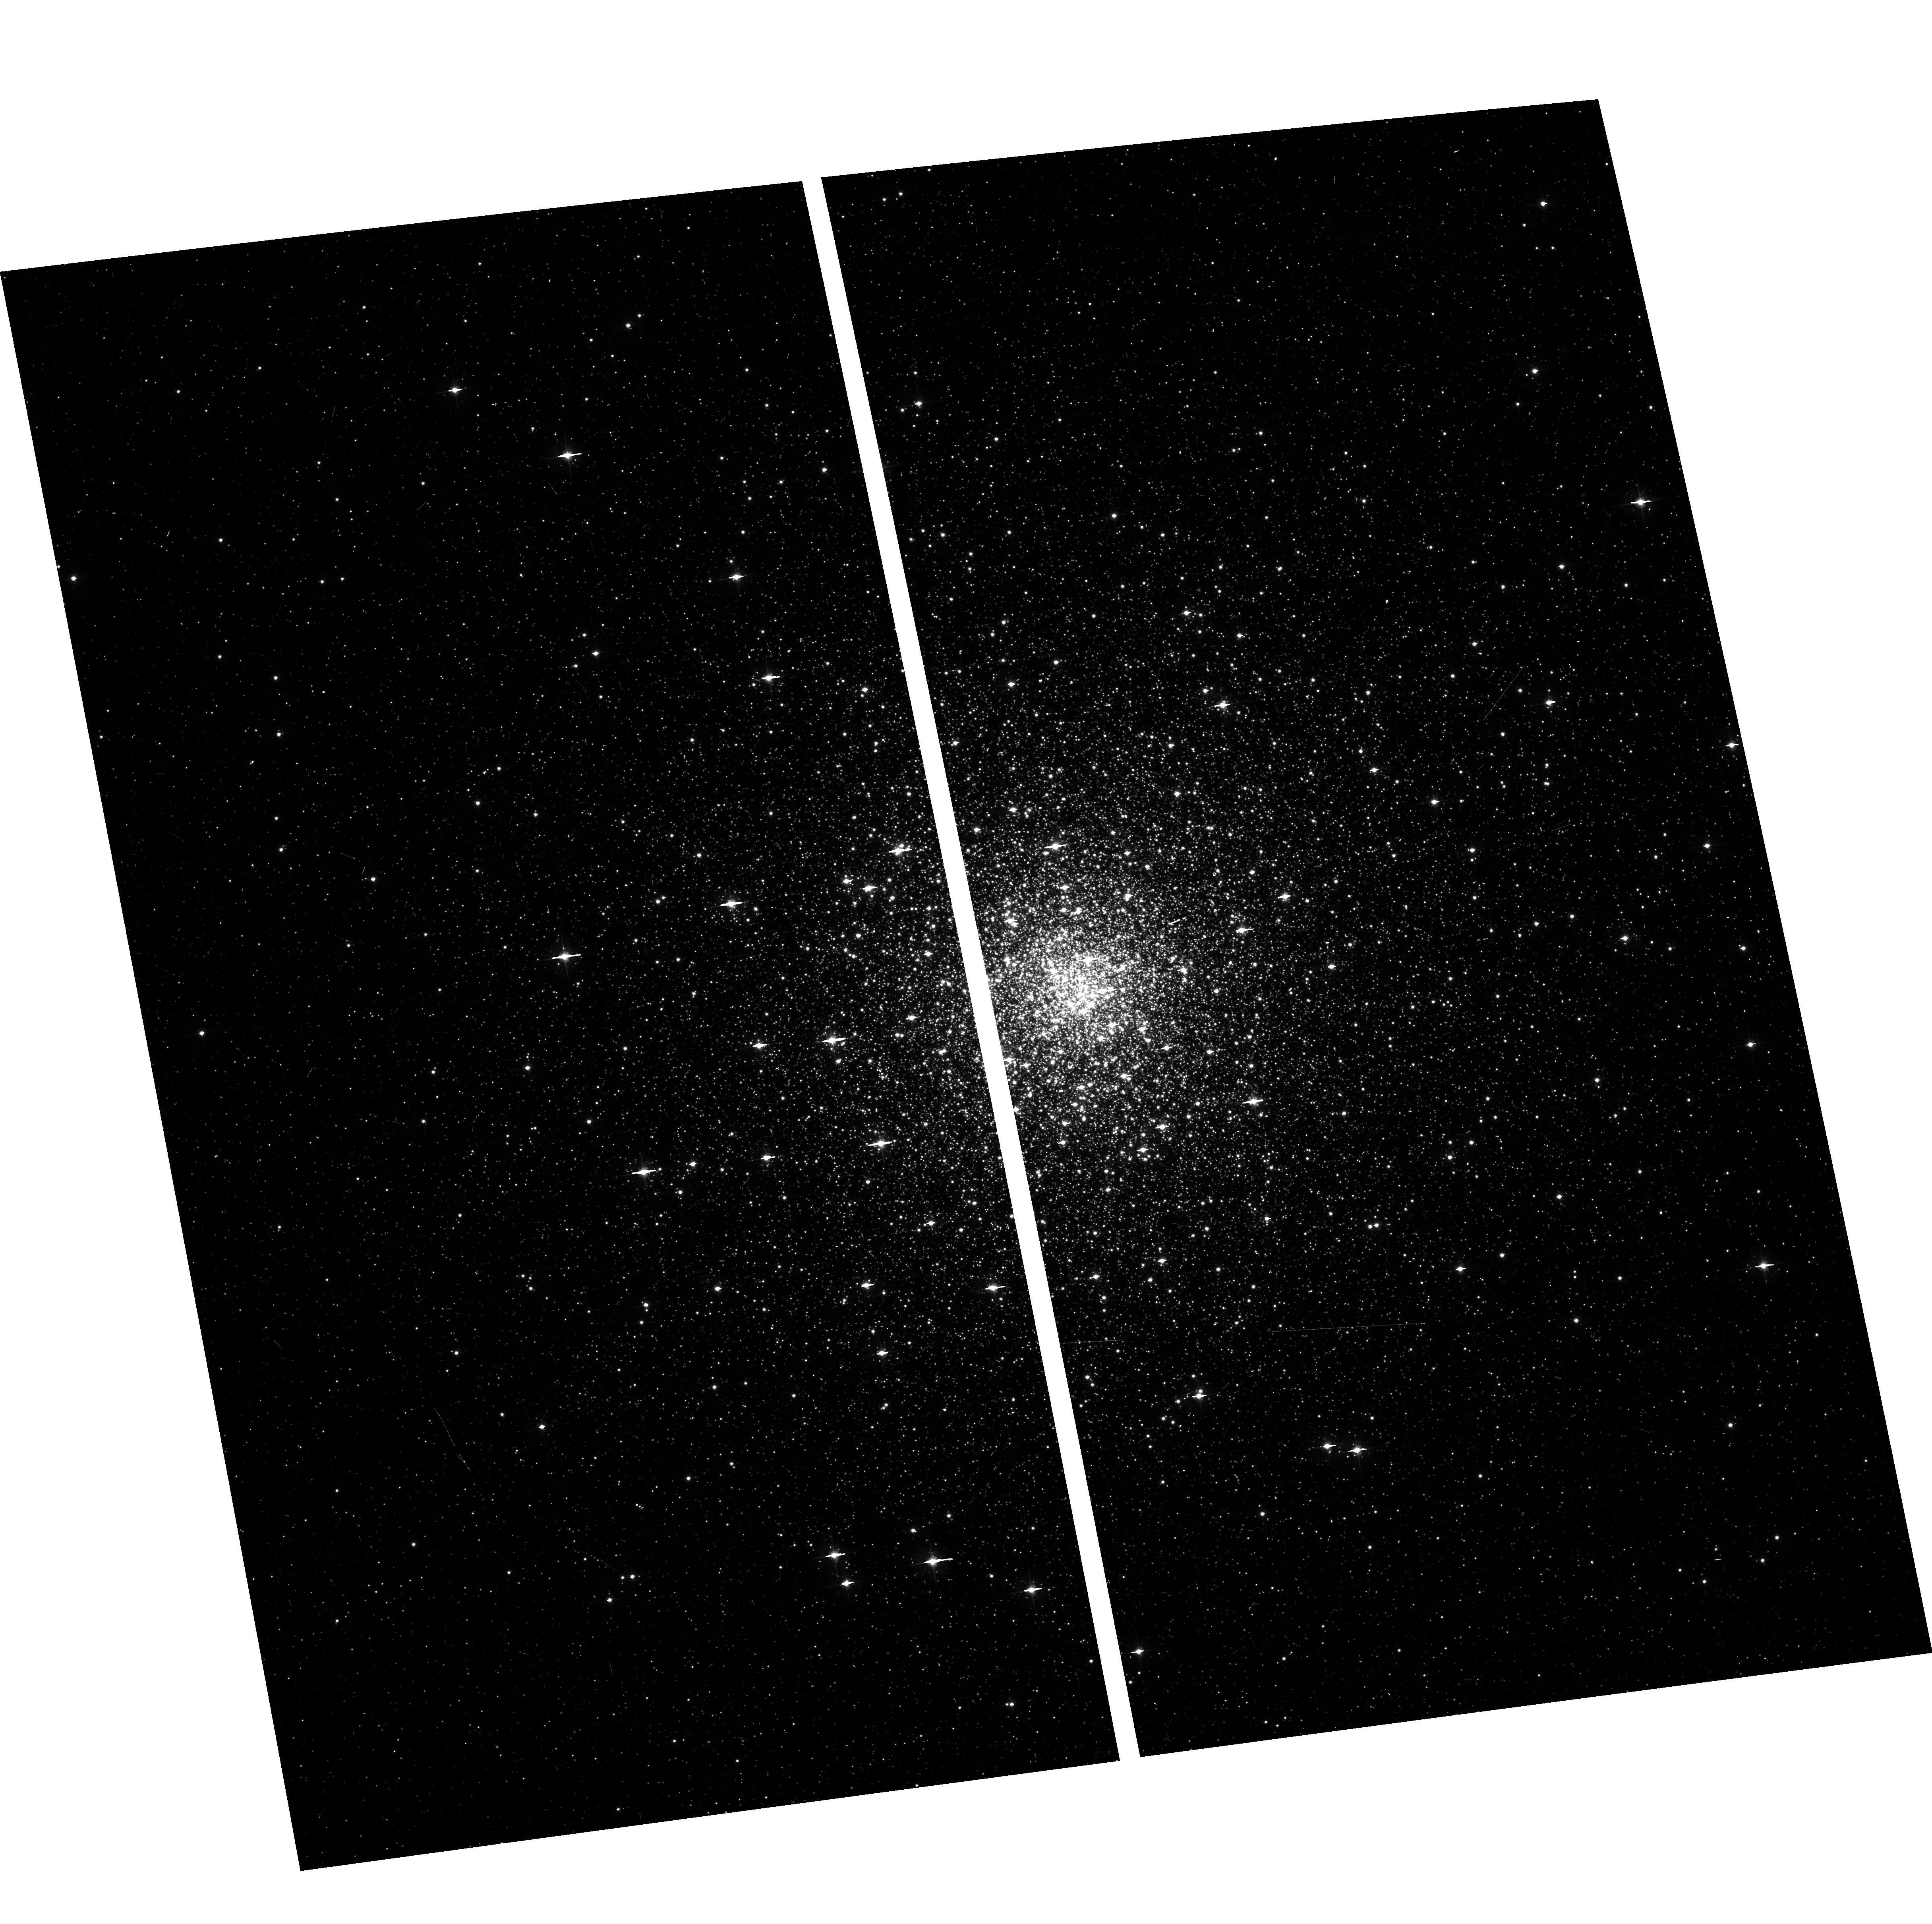
Target: MESSIER-080
Instrument: ACS/WFC
Filter: F555W
Exposure: 3 min
Observation ID: hst_10573_03_acs_wfc_f555w_j9d603

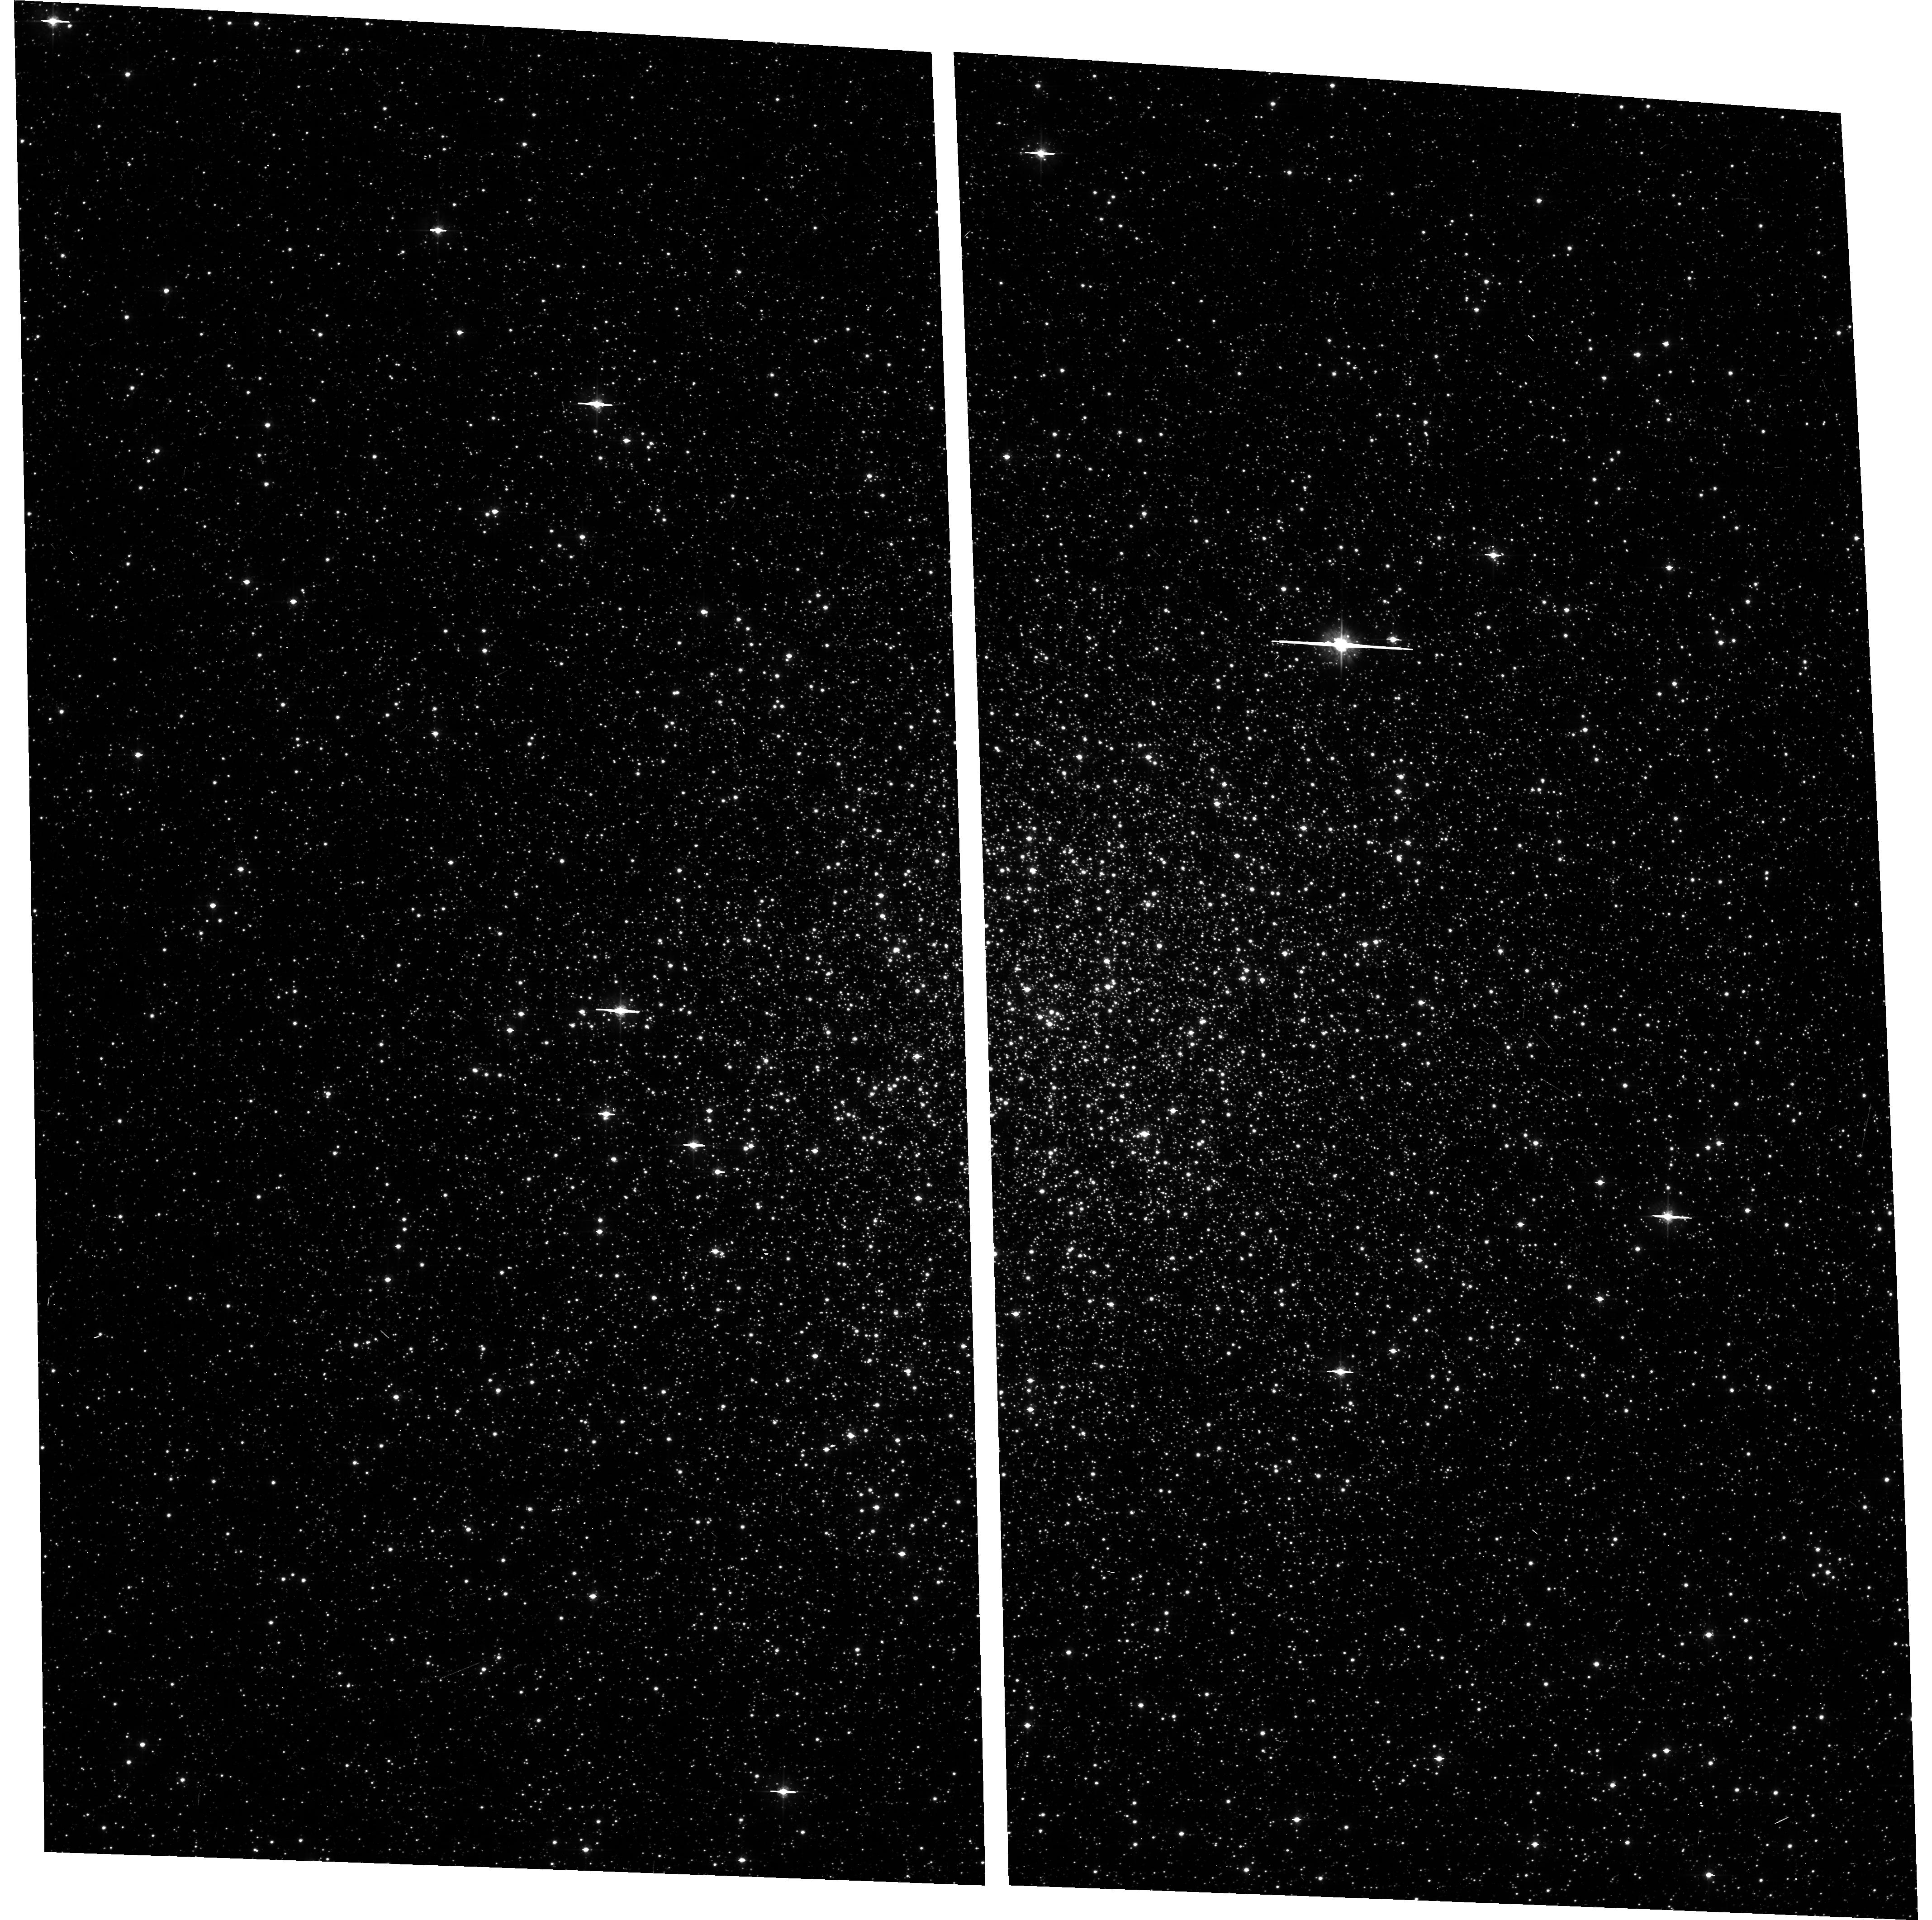
Target: NGC-6553
Instrument: ACS/WFC
Filter: F555W
Exposure: 5 min
Observation ID: hst_10573_19_acs_wfc_f555w_j9d619

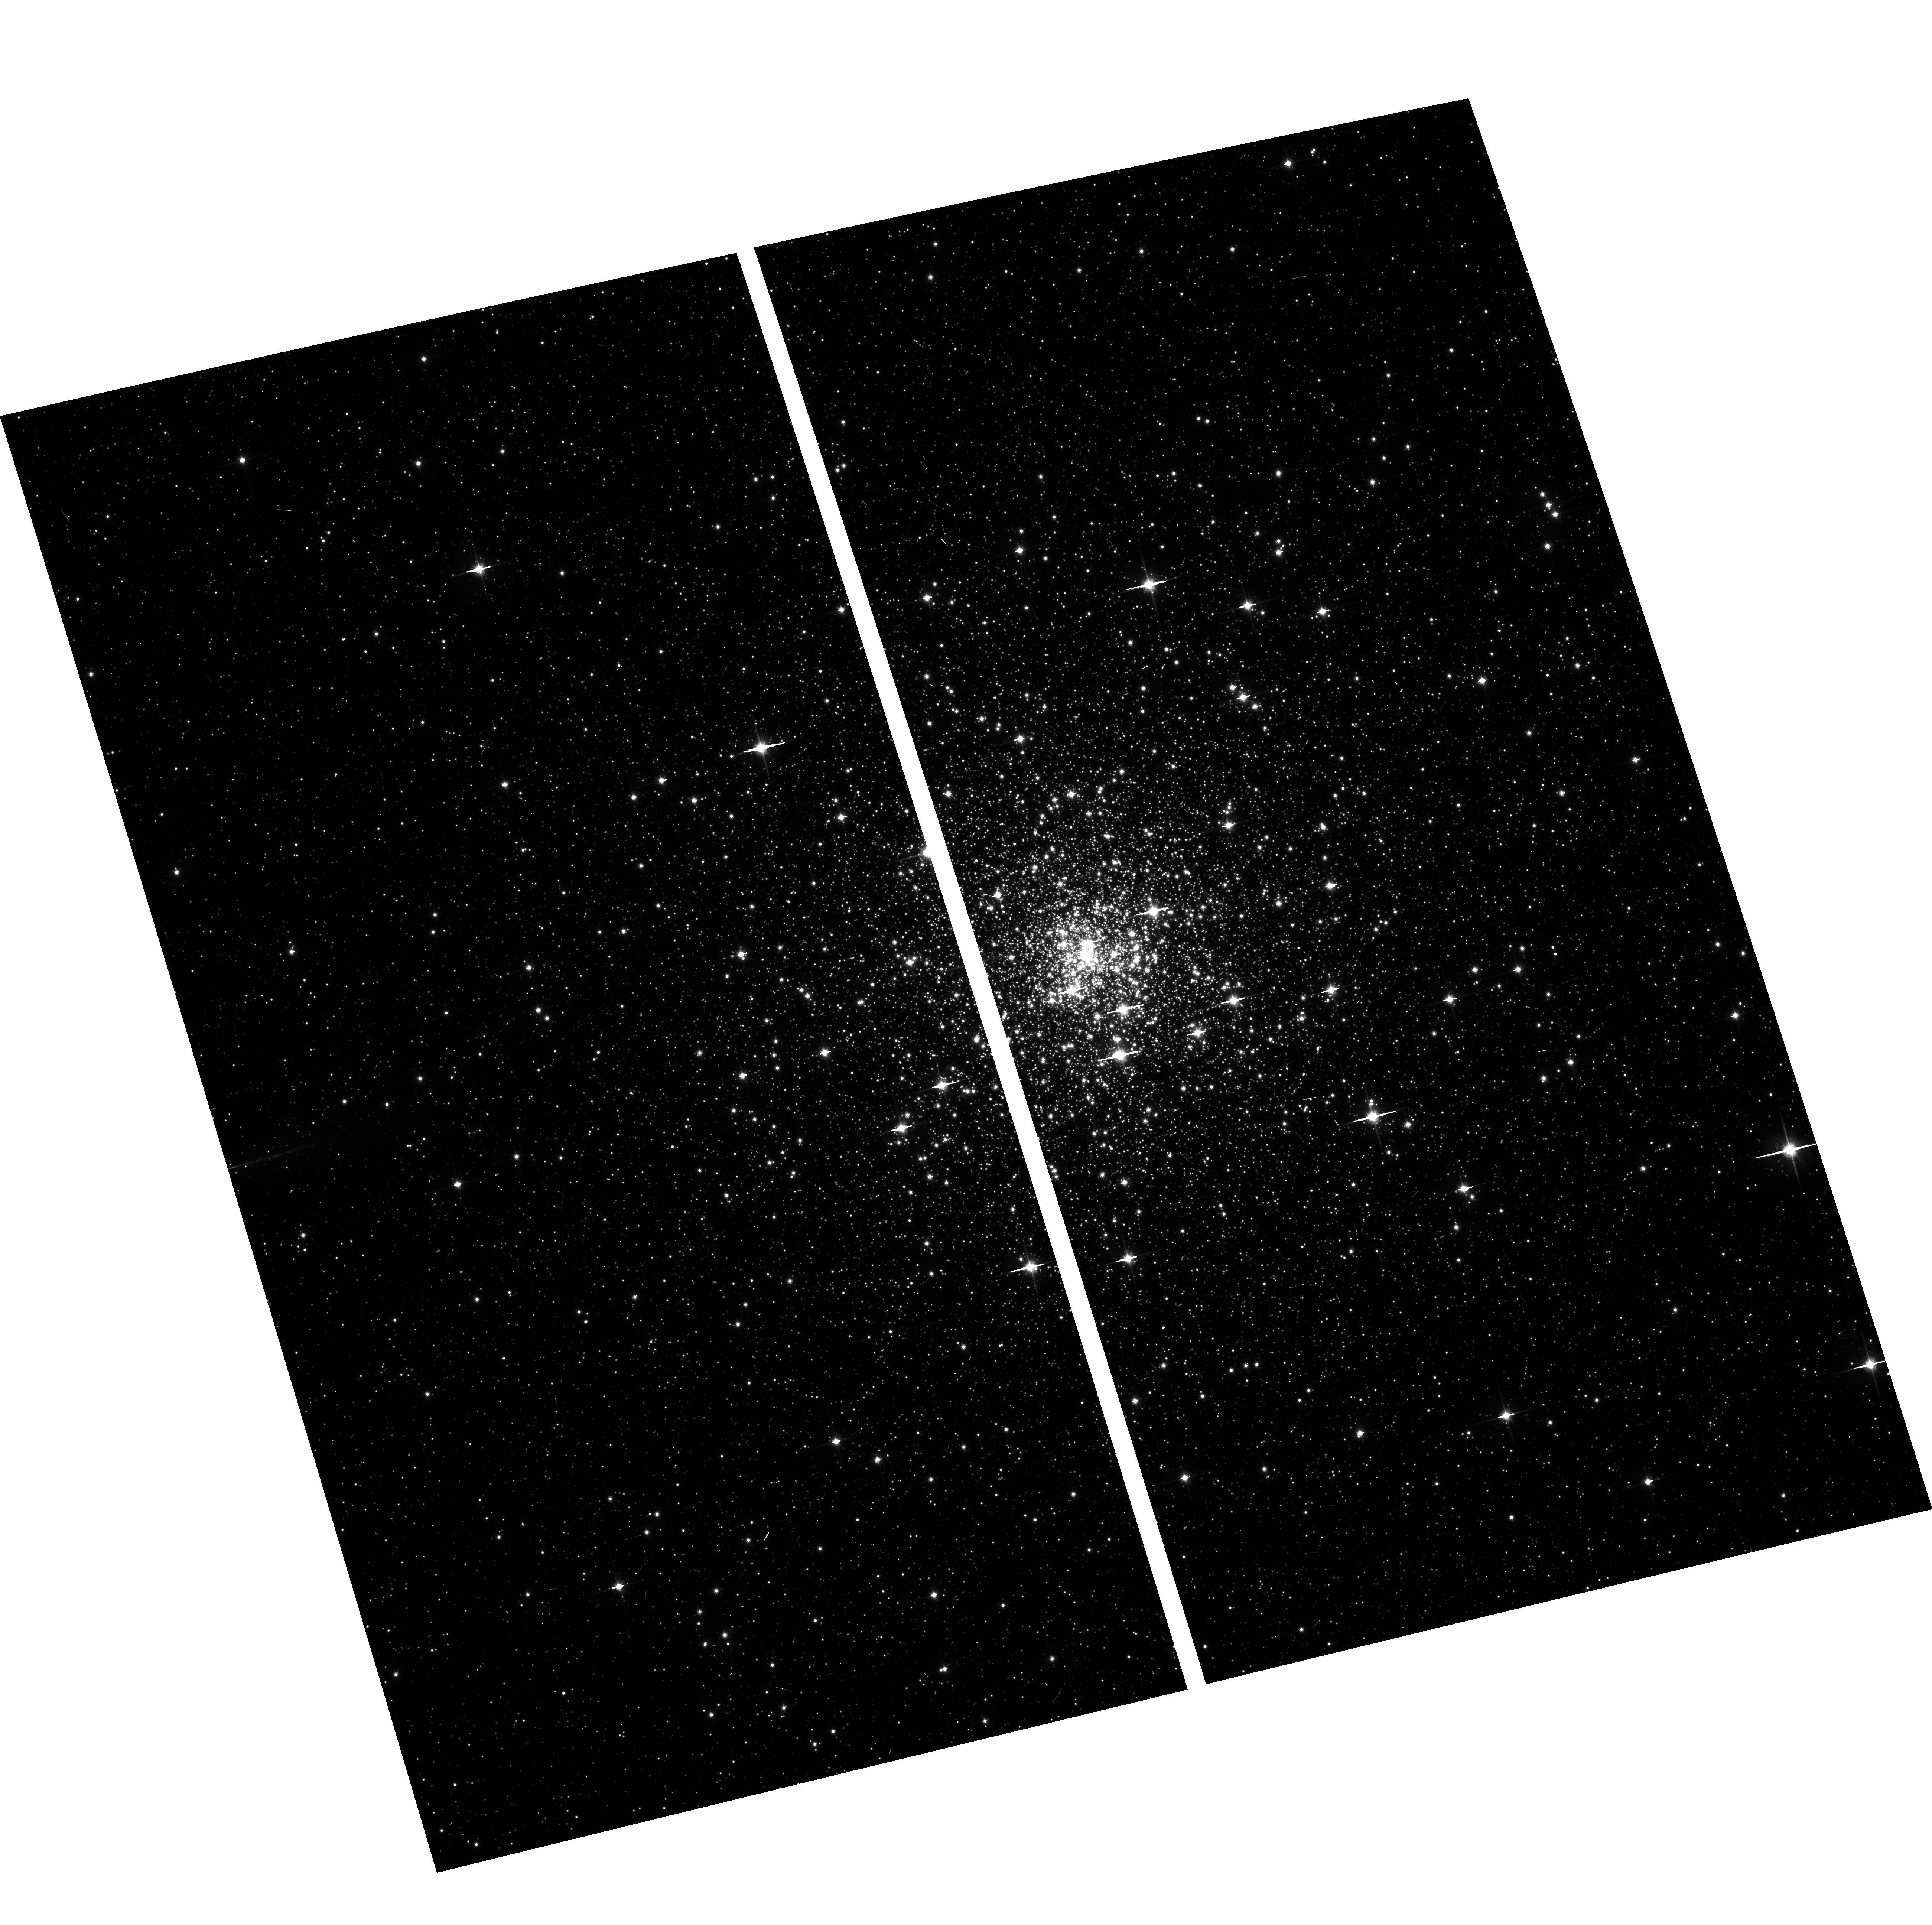
Target: NGC-6624
Instrument: ACS/WFC
Filter: F814W
Exposure: 1 min
Observation ID: hst_10573_21_acs_wfc_f814w_j9d621

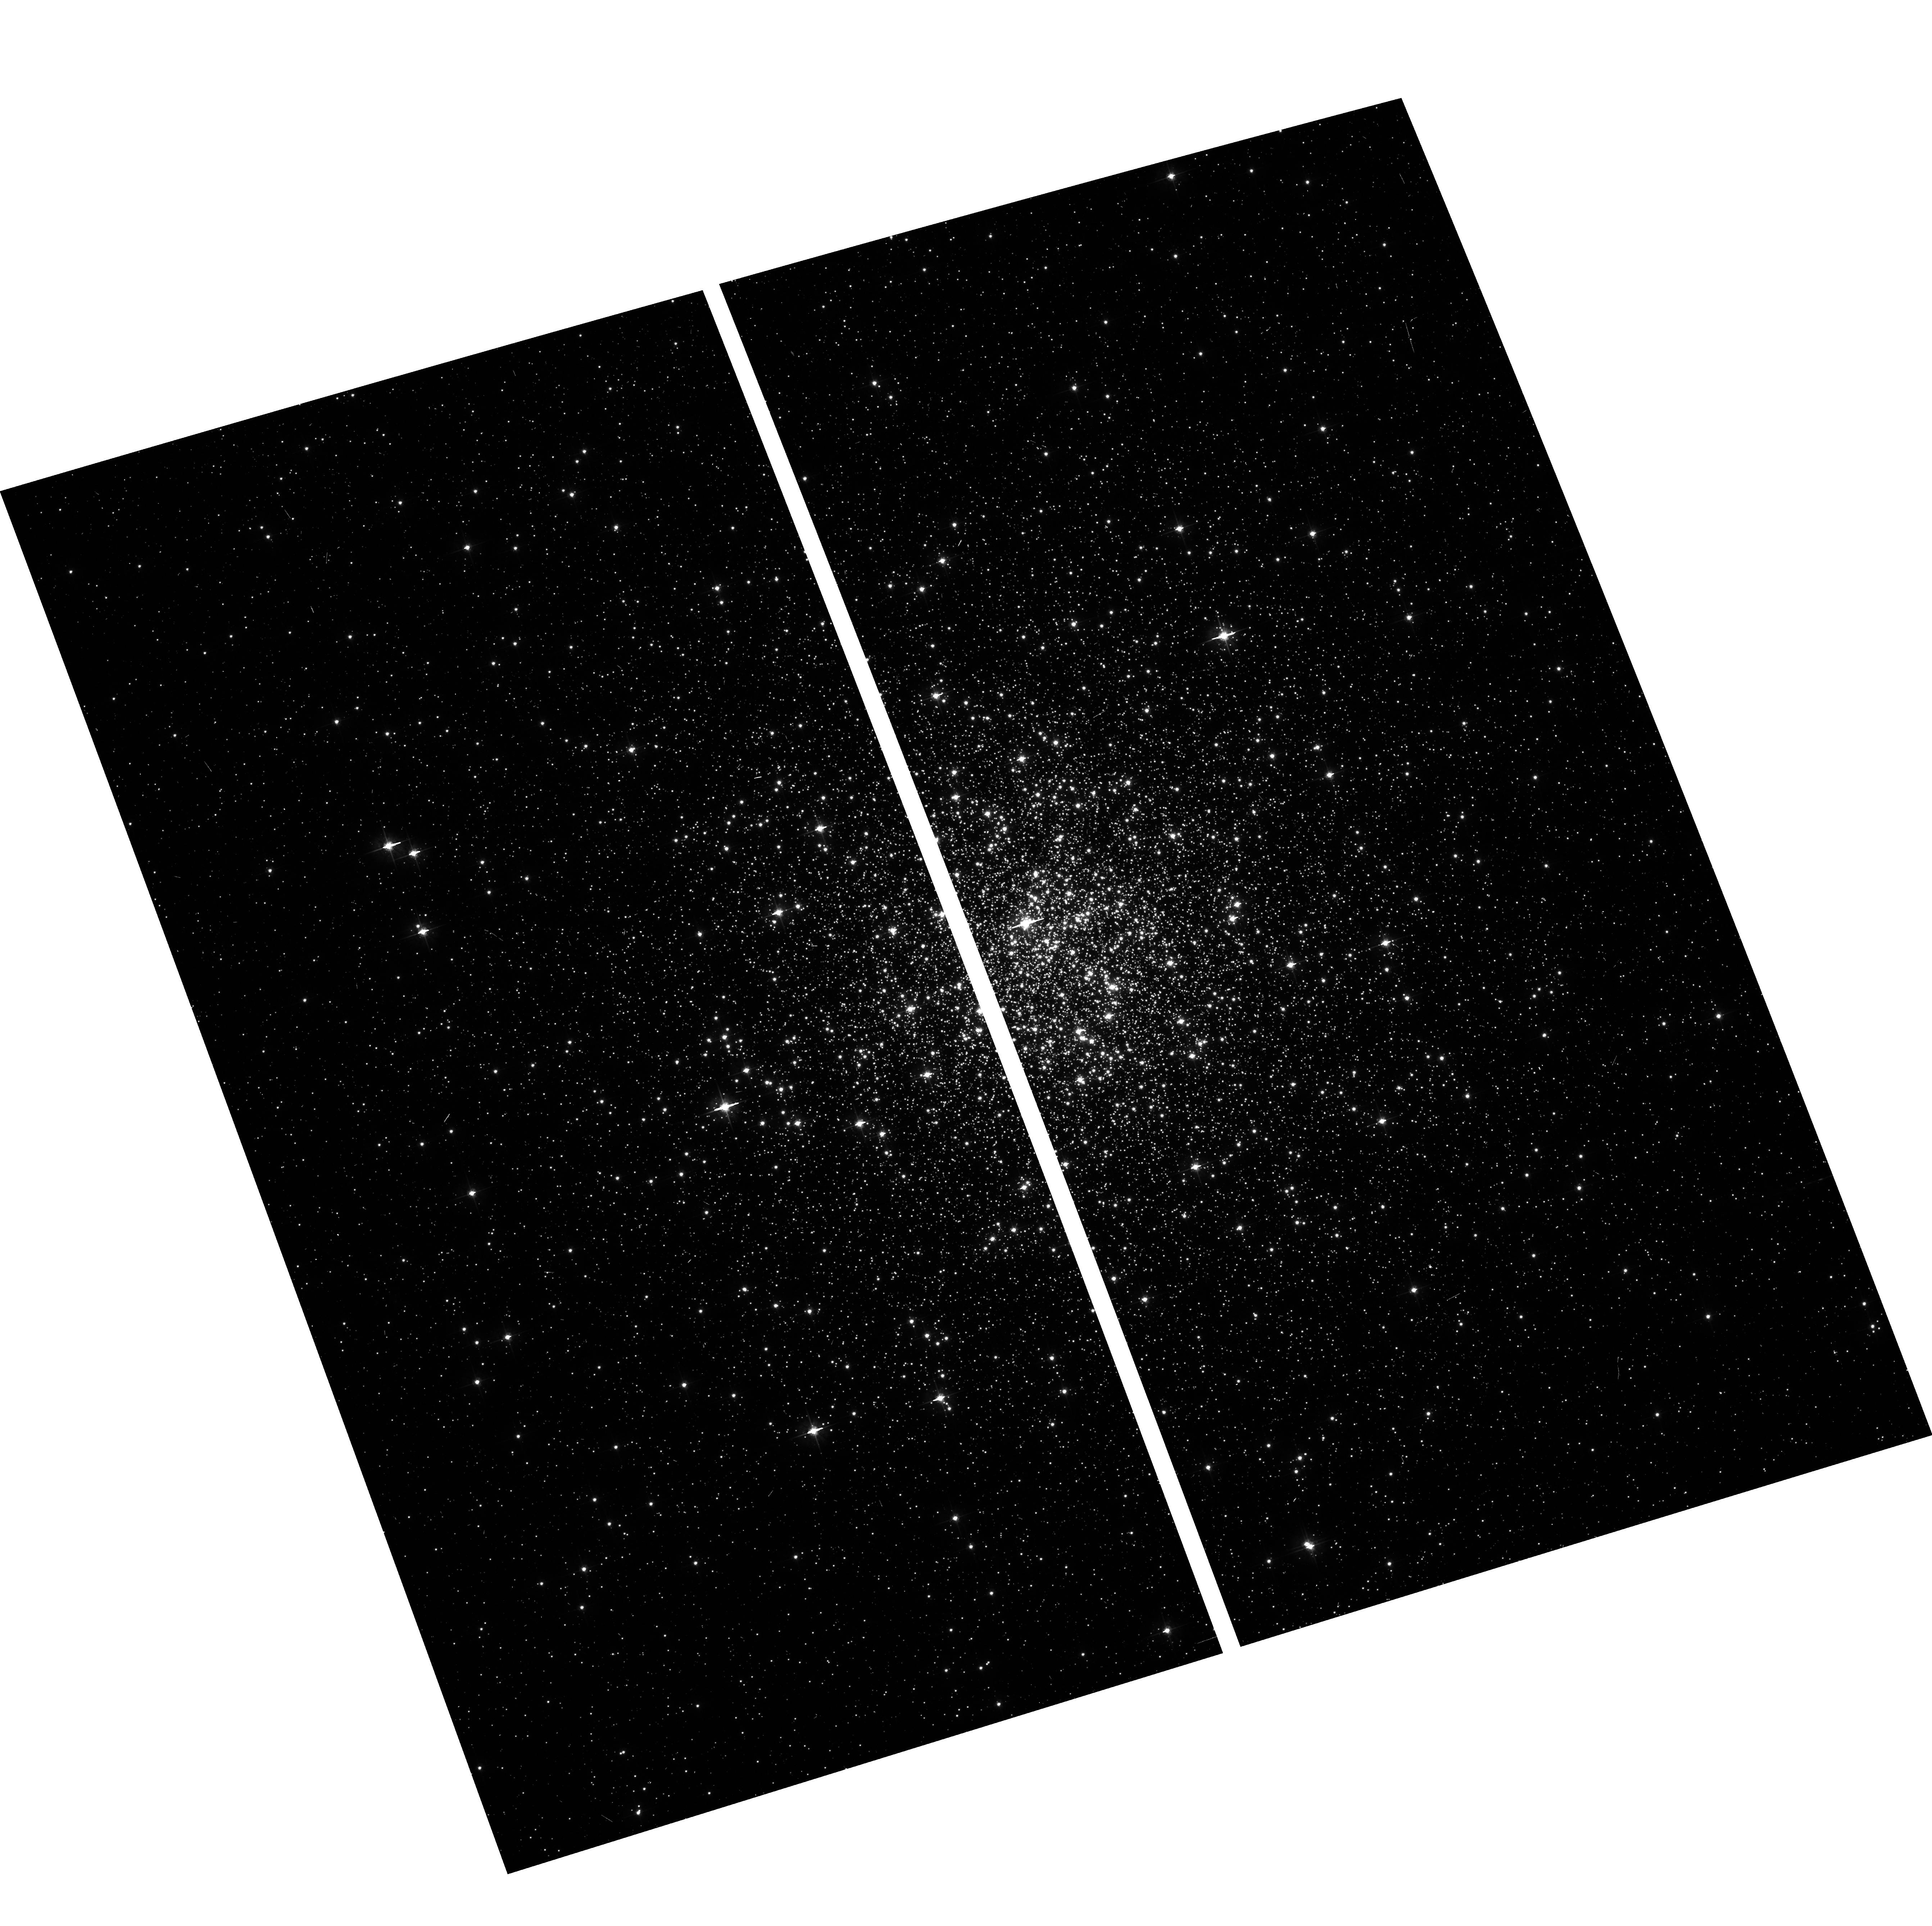
Target: MESSIER-069
Instrument: ACS/WFC
Filter: F555W
Exposure: 2 min
Observation ID: hst_10573_23_acs_wfc_f555w_j9d623

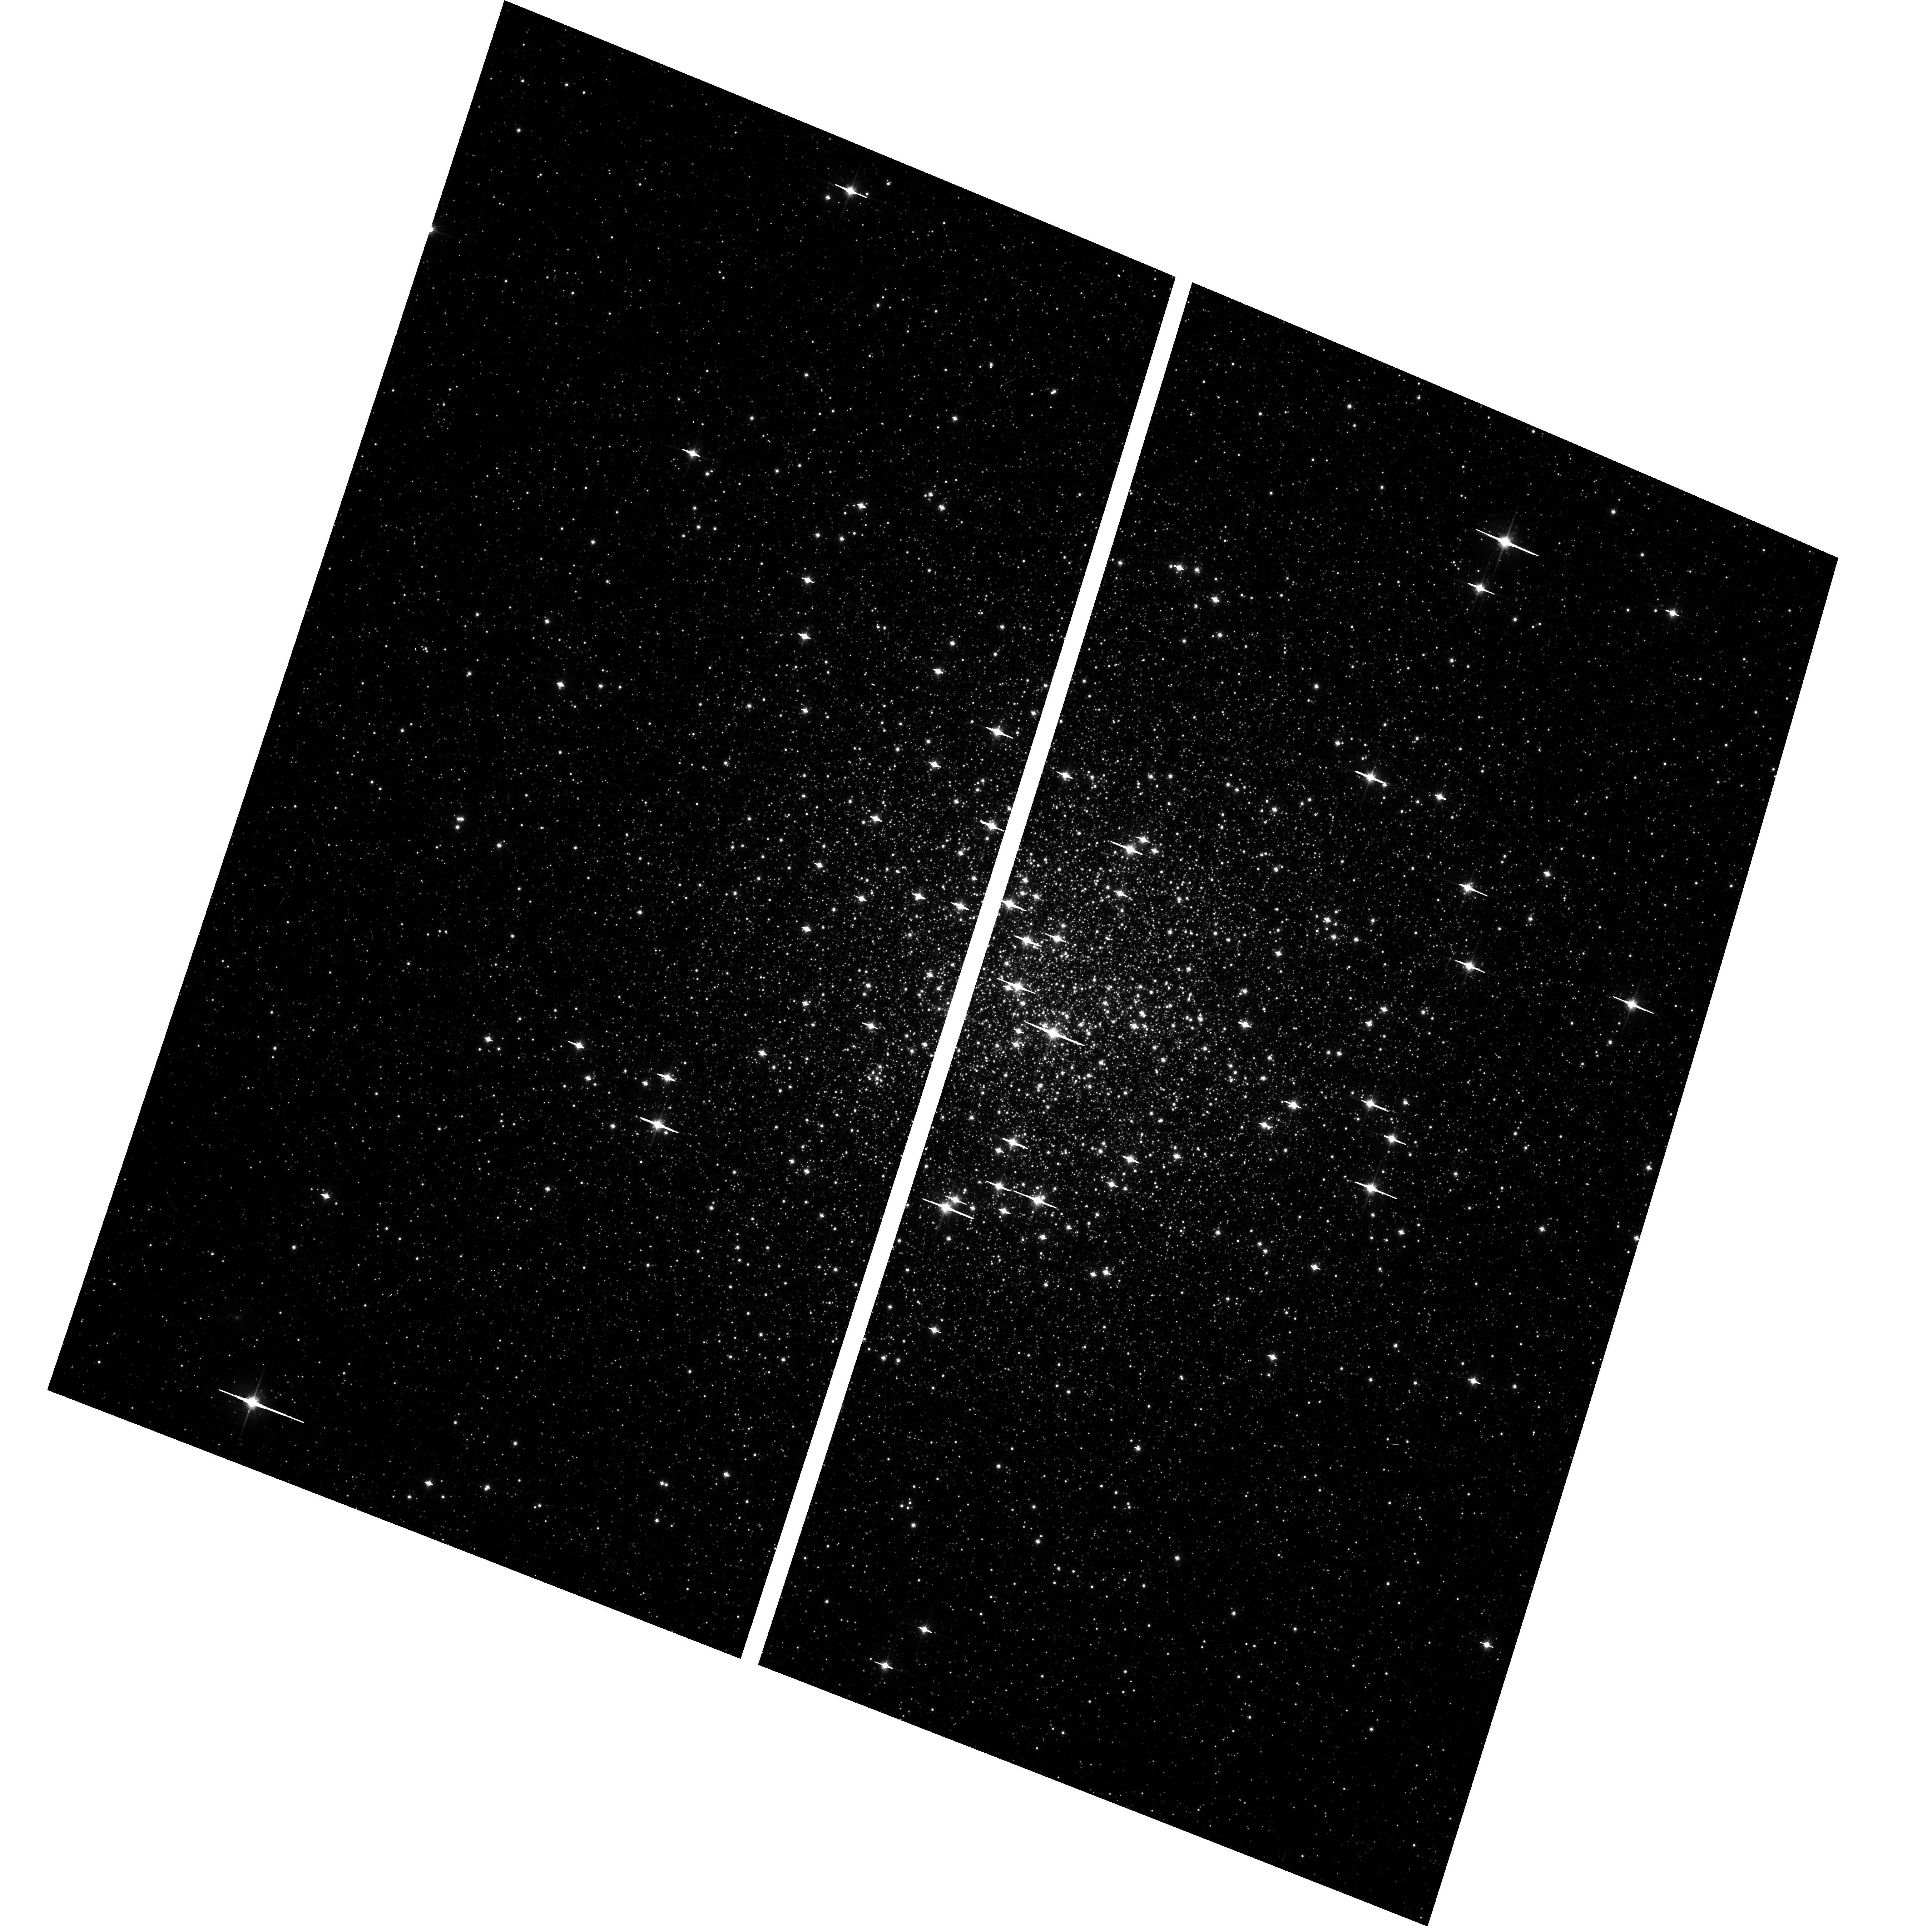
Target: MESSIER-009
Instrument: ACS/WFC
Filter: F814W
Exposure: 2 min
Observation ID: hst_10573_13_acs_wfc_f814w_j9d613

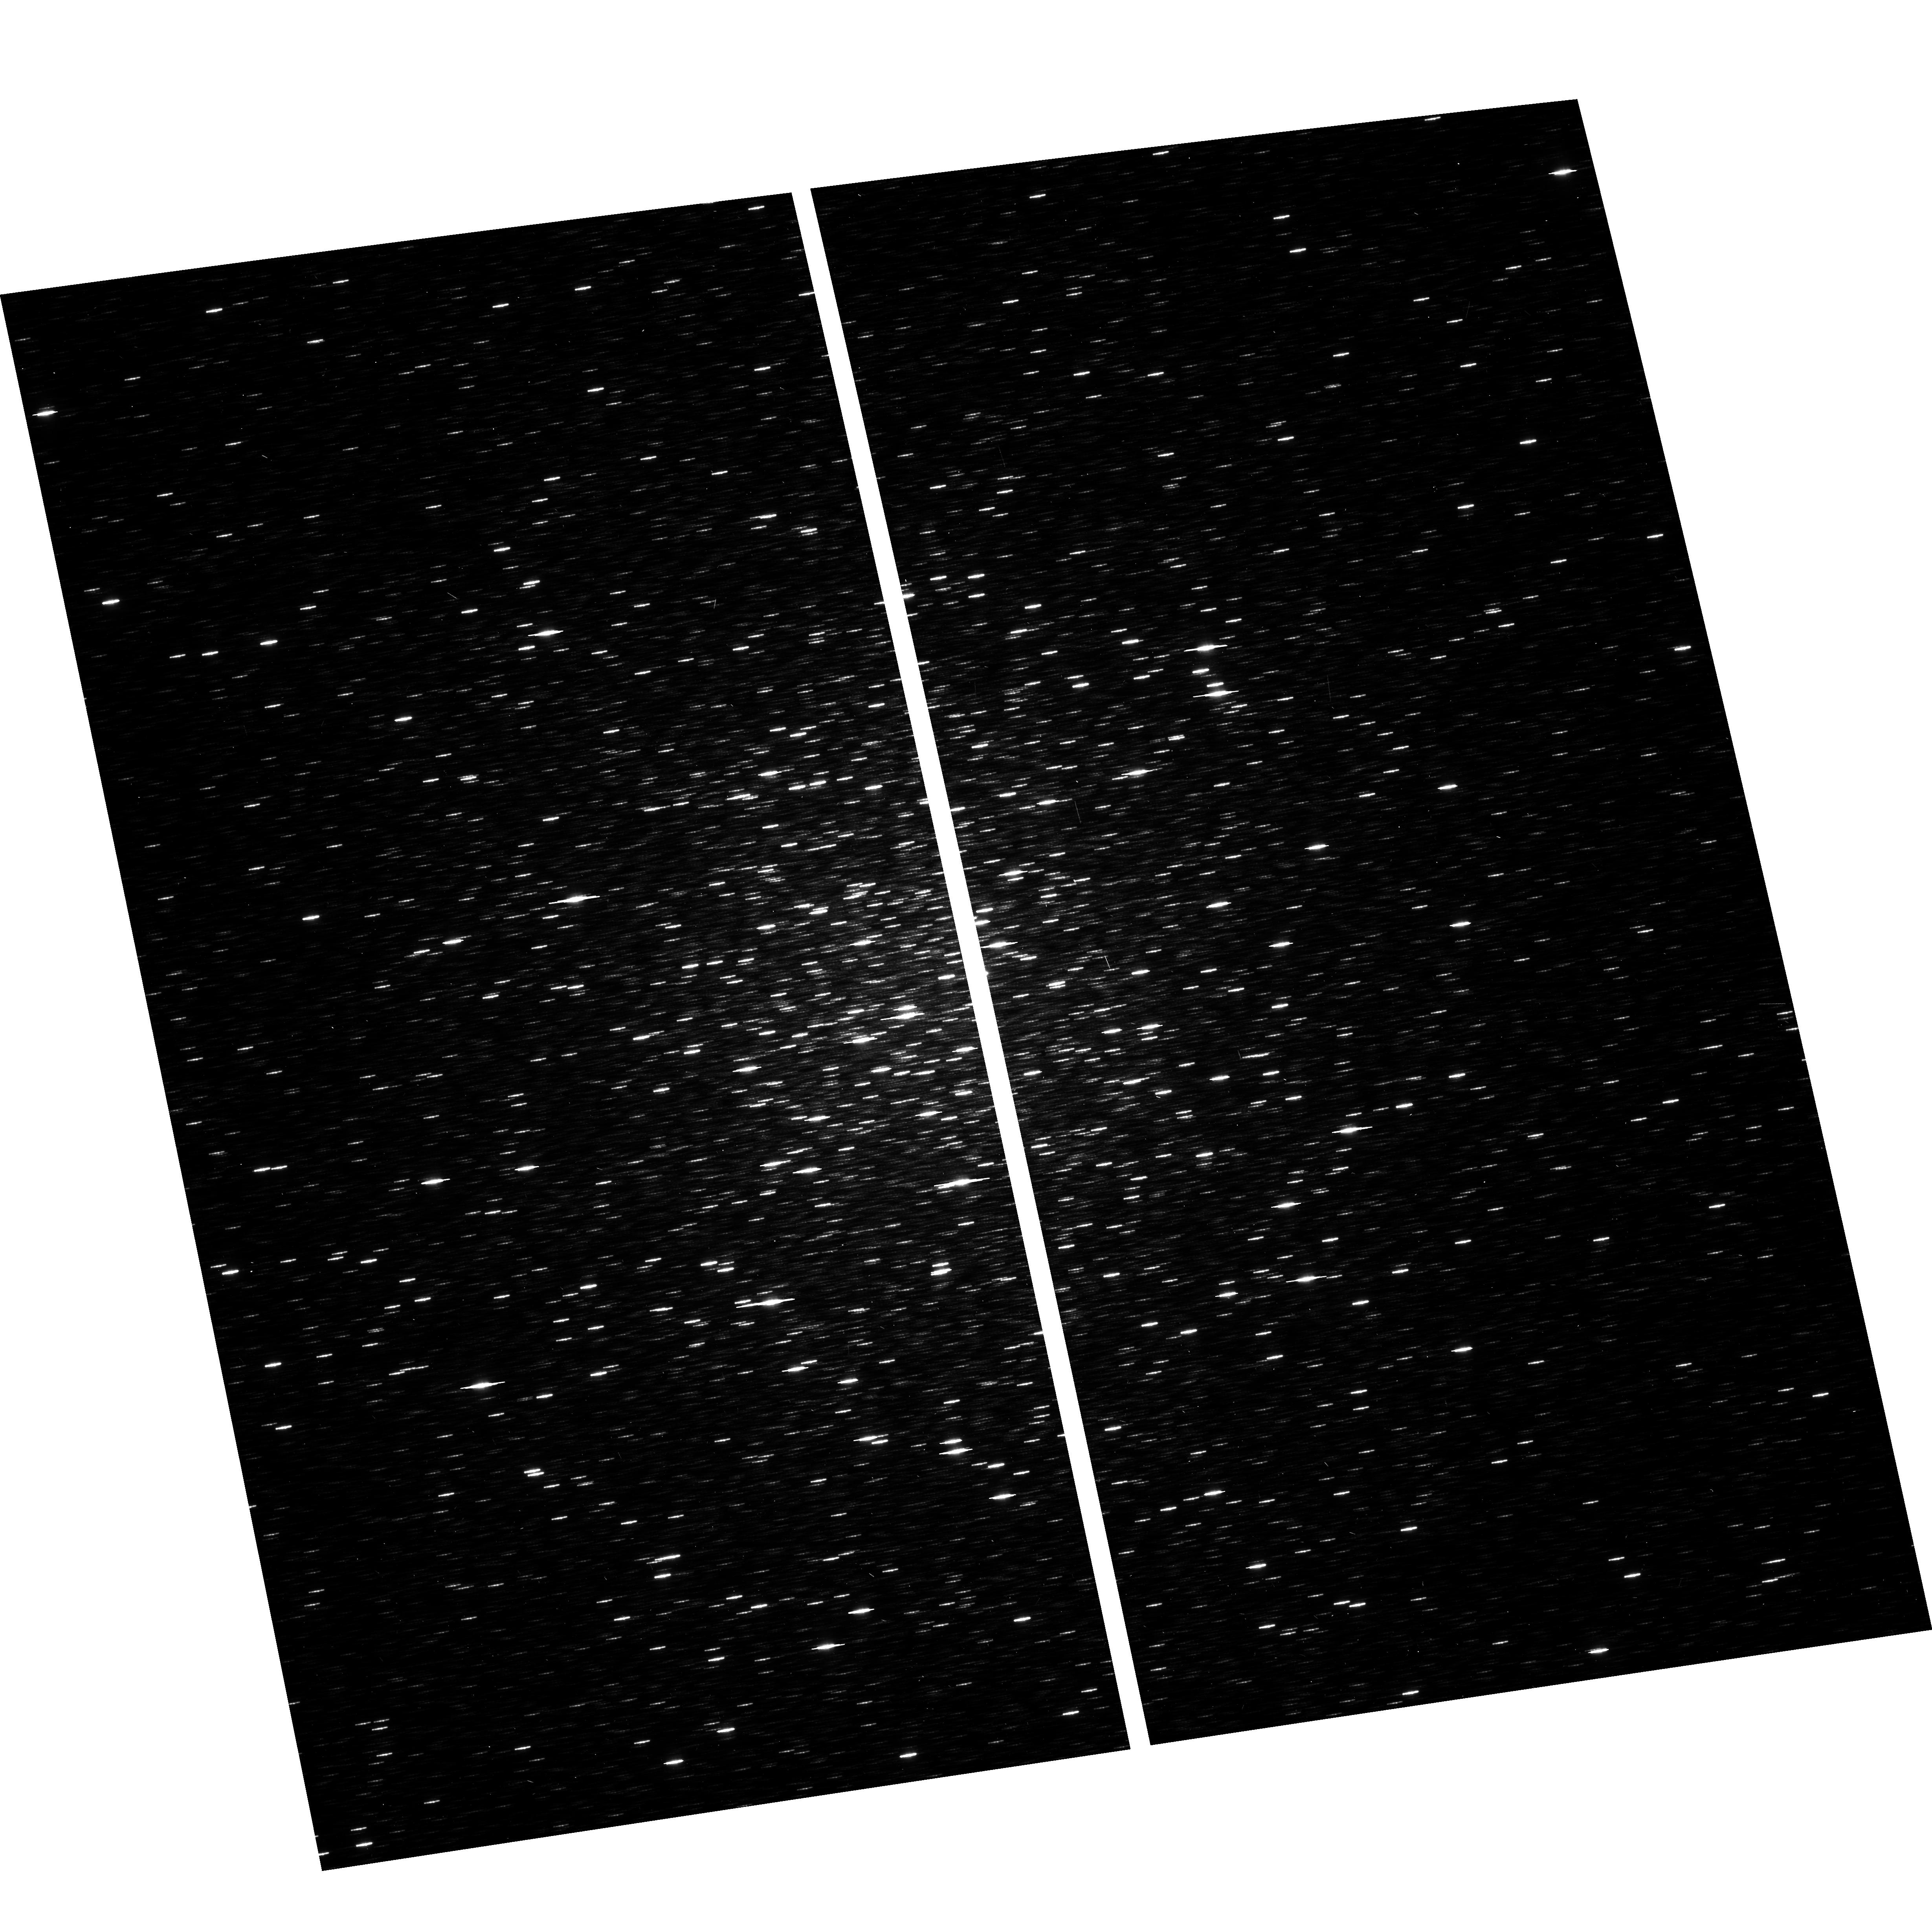
Target: MESSIER-019
Instrument: ACS/WFC
Filter: F814W
Exposure: 2 min
Observation ID: hst_10573_10_acs_wfc_f814w_j9d610

Globular Clusters in the Direction of the Inner Galaxy (PI: Mateo, Mario L.)

The age, chemical and kinematic distributions of stellar populations provide powerful constraints on models of the formation and evolution of the Milky Way. The globular clusters constitute an especially useful case because the stars within individual clusters are coeval and spatially distinct. But a serious limitation in the study of many globular clusters -- especially those located near the Galactic Center -- has been the existence of large absolute and differential extinction by foreground dust. We propose to use the ACS to map the differential extinction and remove their effects in a large sample of globular clusters located in the direction of the inner Galaxy using a technique refined recently by von Braun and Mateo (2001). These observations and their analyses will let us produce high quality color-magnitude diagrams of these poorly studied clusters that will allow us to determine these clusters' relative ages, distances and chemistry and to address important questions about the formation and the evolution of the inner Galaxy. Our aim for these ACS observations is to obtain data for the most crowded clusters in the inner Galaxy where the excellent spatial resolution of the ACS is most necessary.